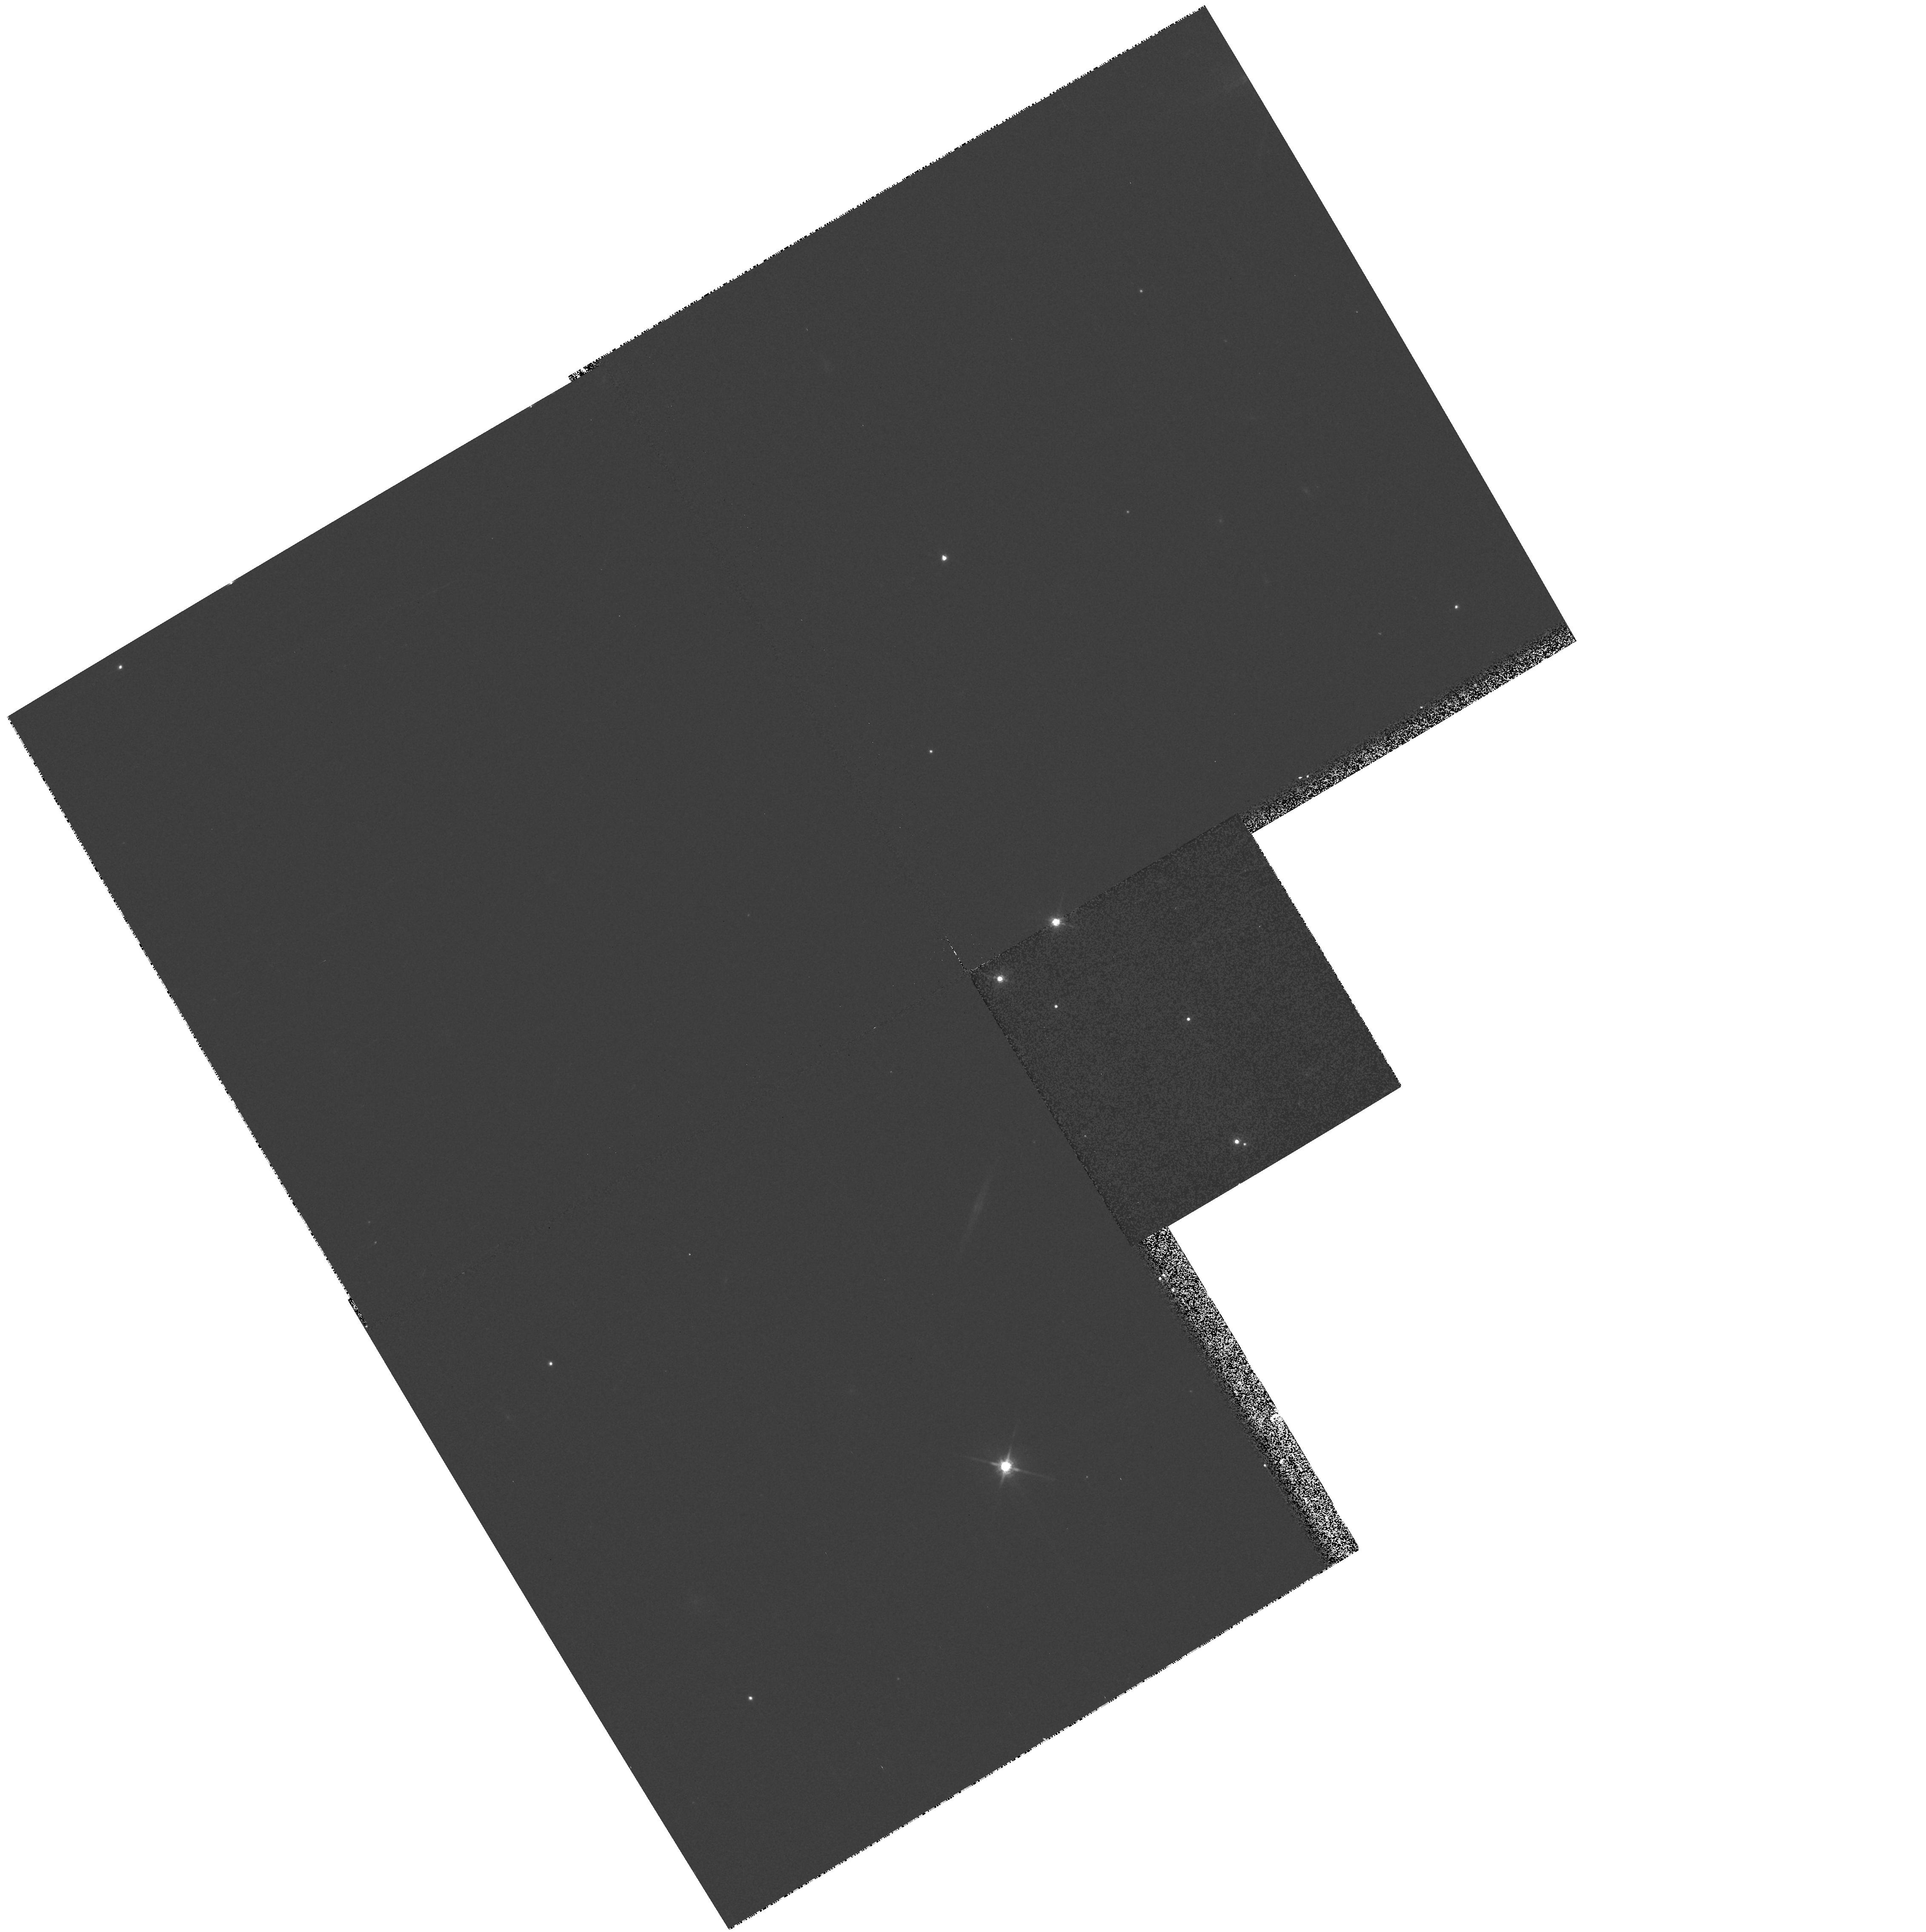
Target: CALAR3. Instrument: WFPC2/PC. Filter: F785LP. Exposure: 5 min. Observation ID: hst_8701_10_wfpc2_pc_f785lp_u63e10

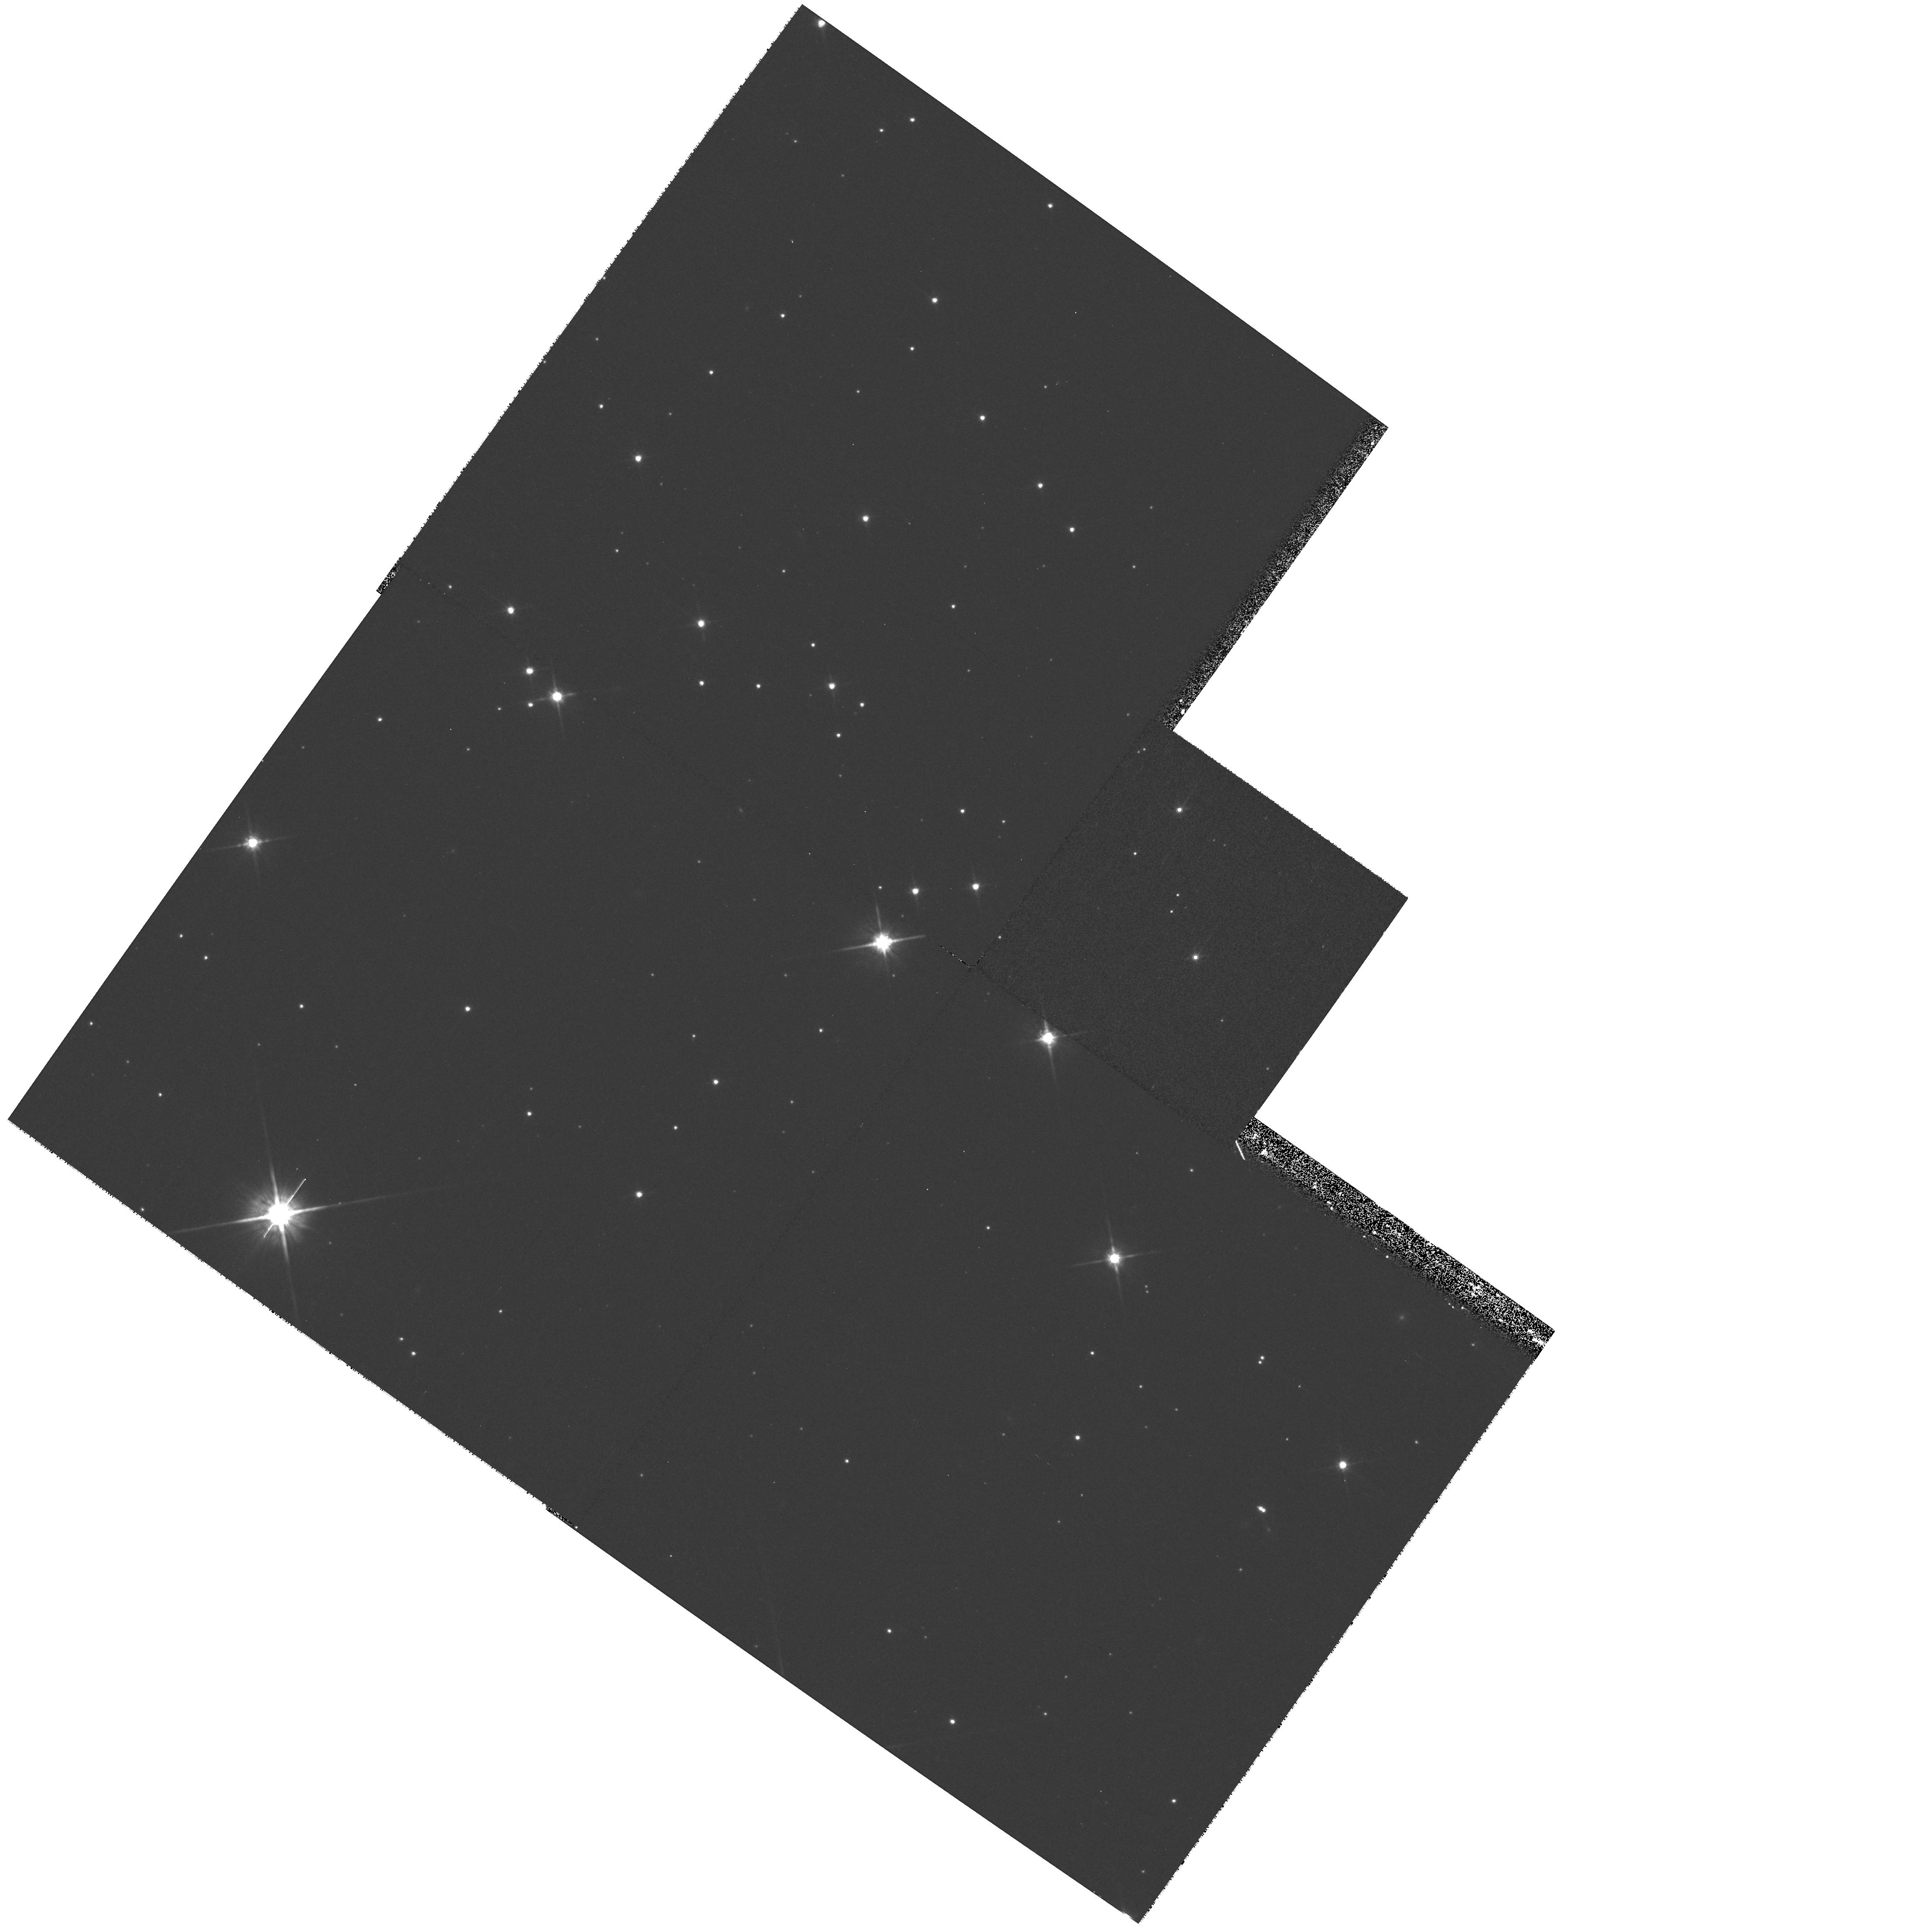
Target: AP323. Instrument: WFPC2/PC. Filter: F814W. Exposure: 10 min. Observation ID: hst_8701_39_wfpc2_pc_f814w_u63e39

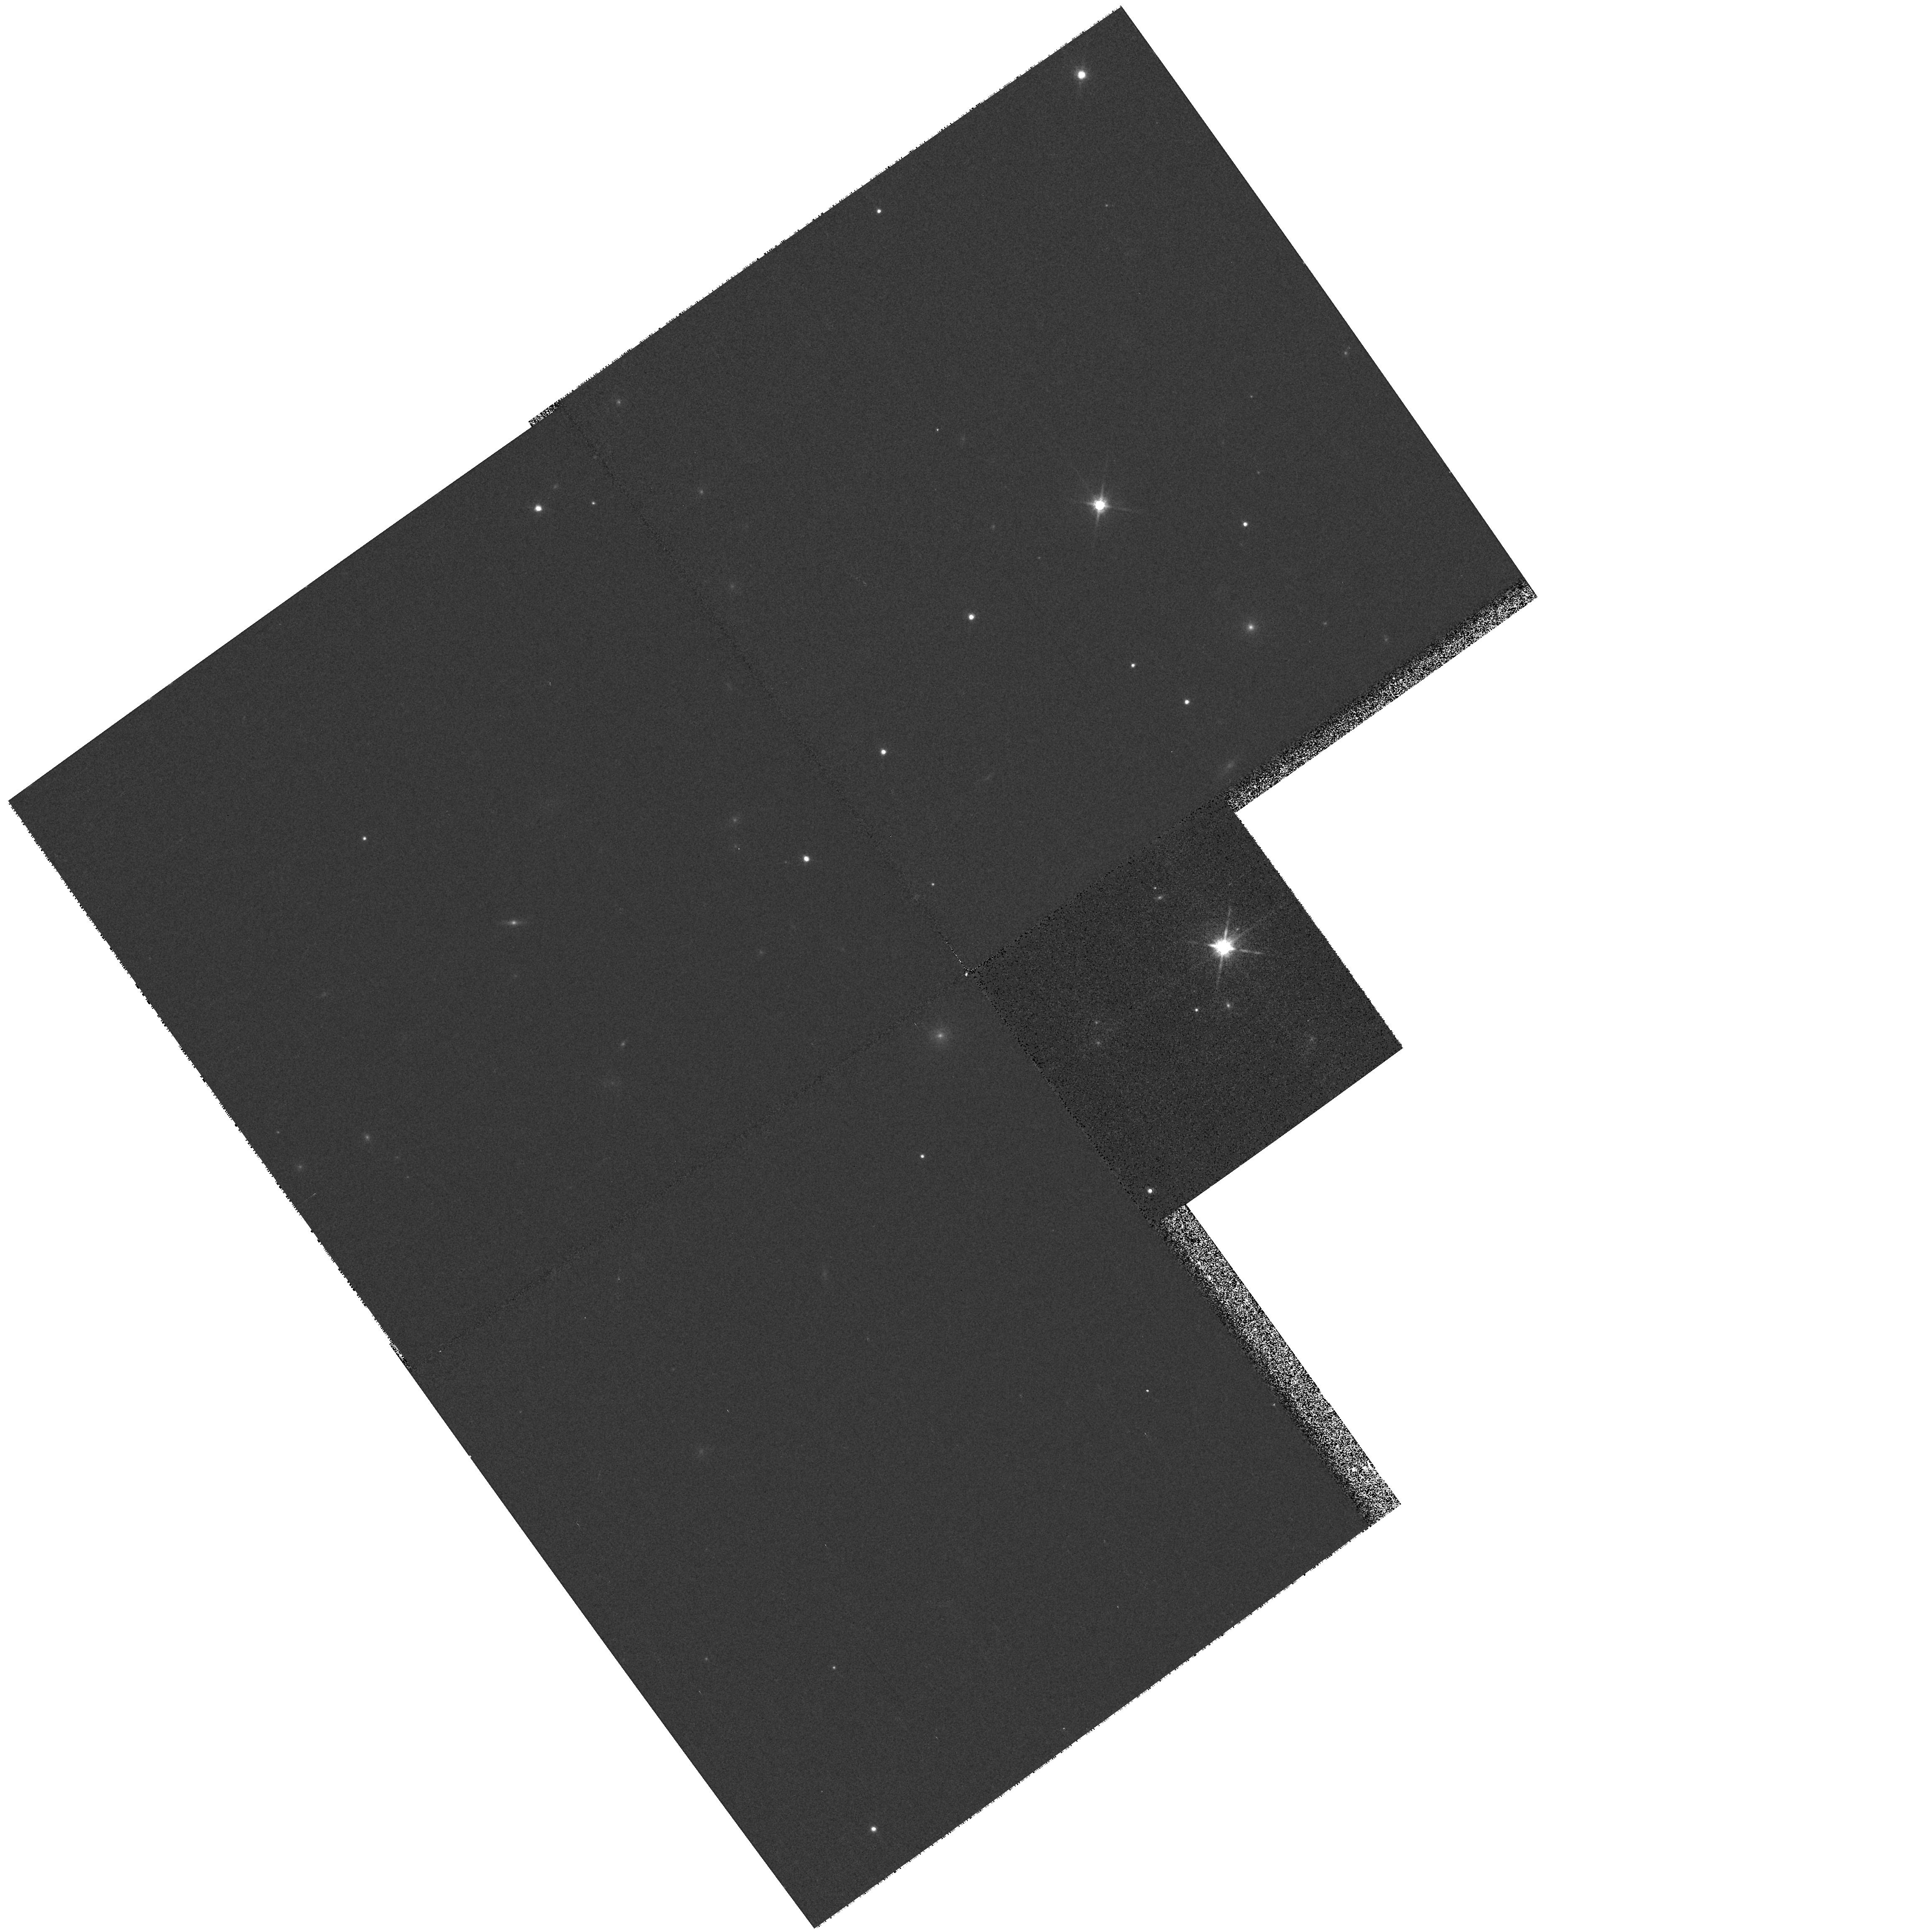
Target: NPL40. Instrument: WFPC2/PC. Filter: F785LP. Exposure: 5 min. Observation ID: hst_8701_03_wfpc2_pc_f785lp_u63e03

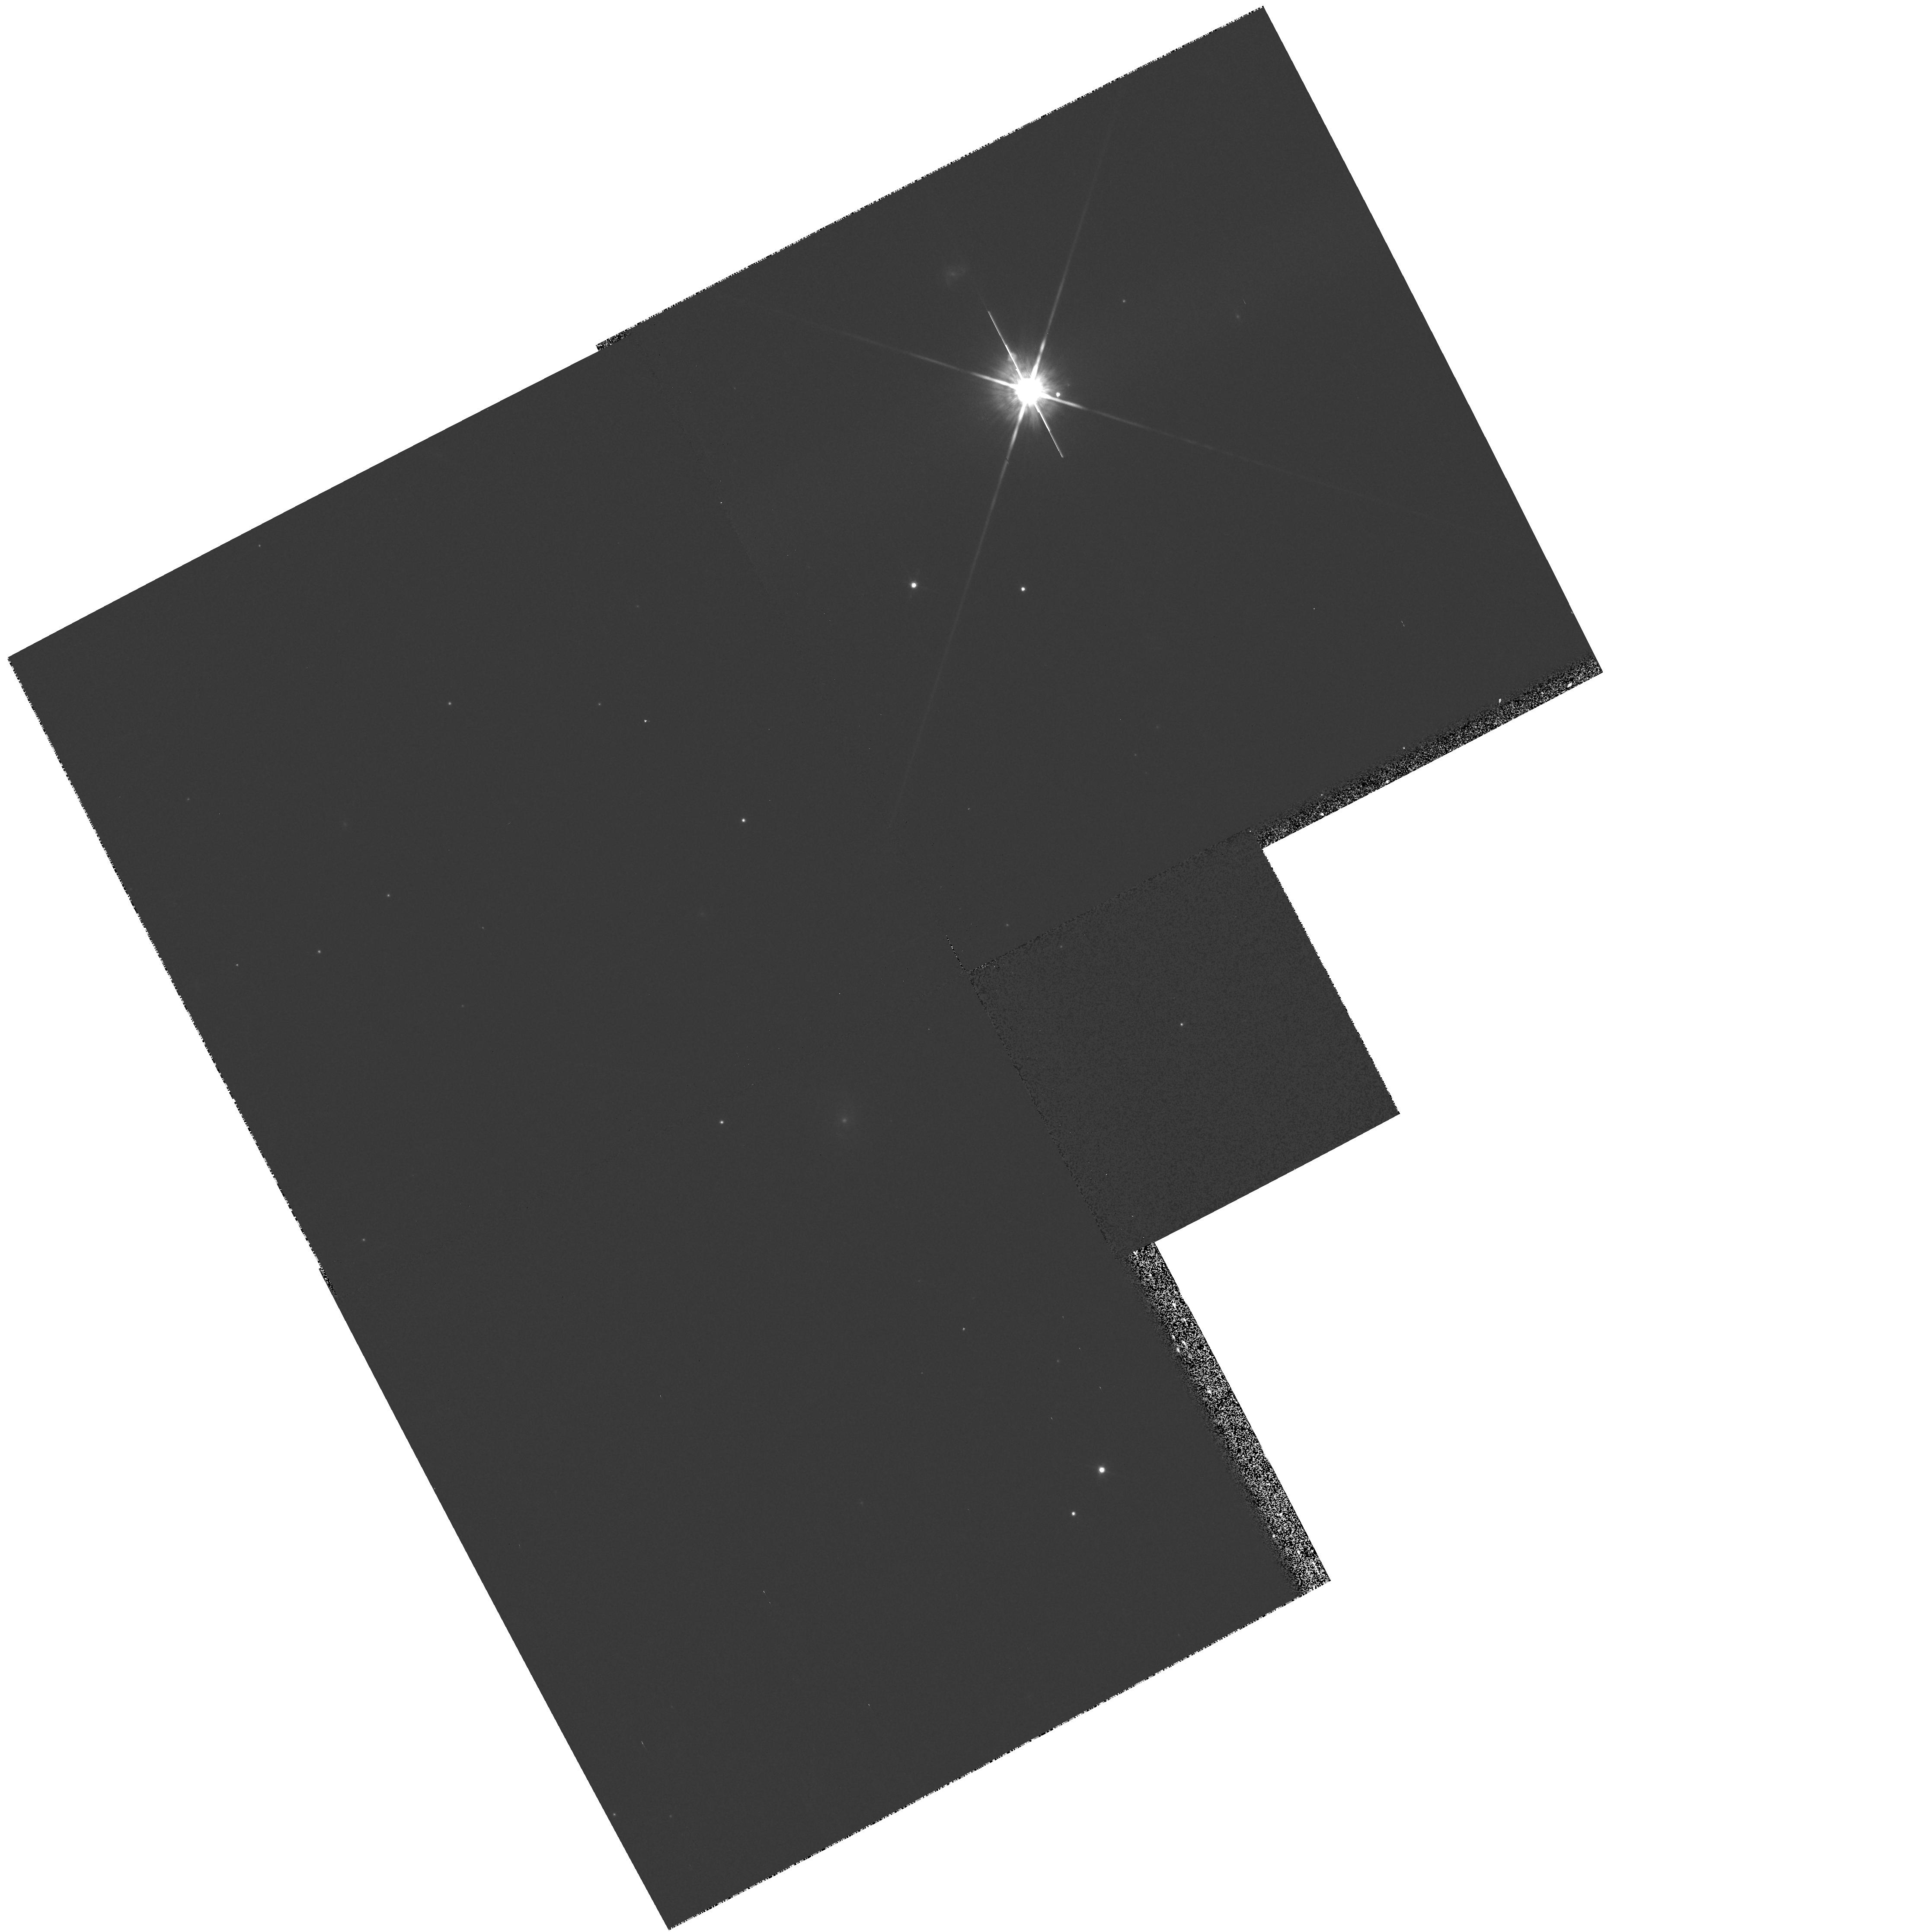
Target: ROQUE5. Instrument: WFPC2/PC. Filter: F785LP. Exposure: 5 min. Observation ID: hst_8701_20_wfpc2_pc_f785lp_u63e20

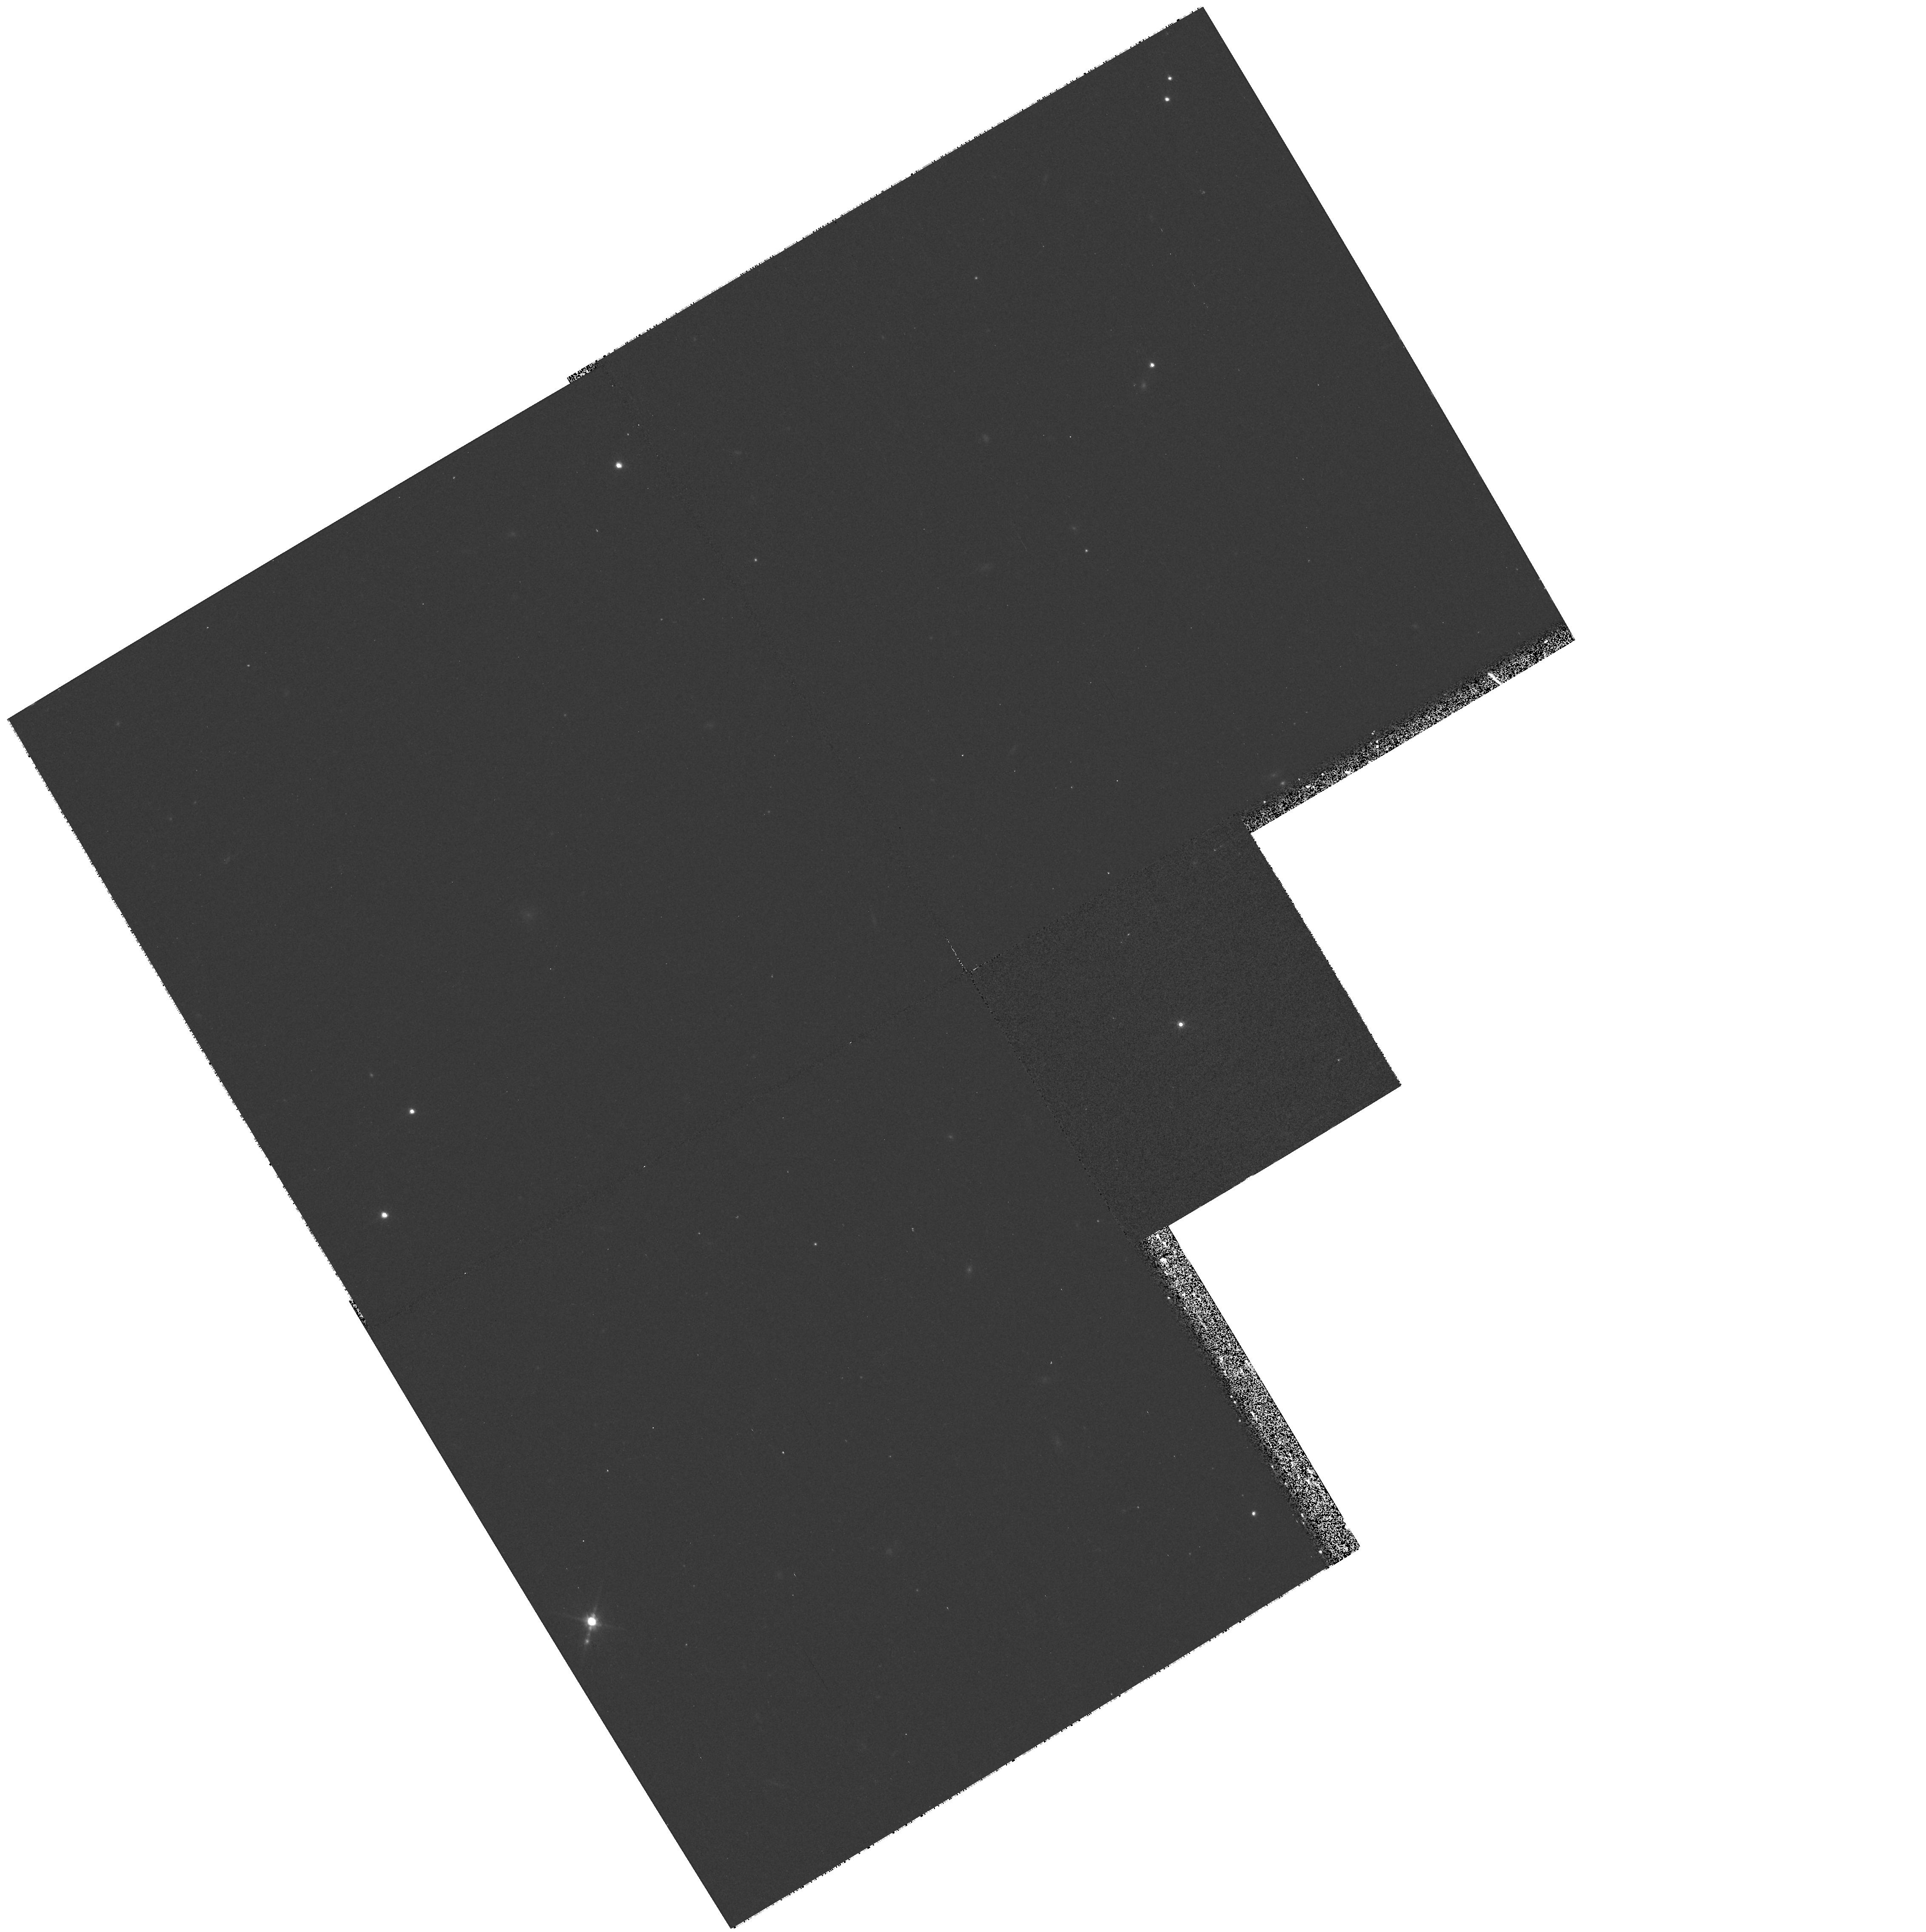
Target: HHCJ8. Instrument: WFPC2/PC. Filter: F814W. Exposure: 10 min. Observation ID: hst_8701_19_wfpc2_pc_f814w_u63e19

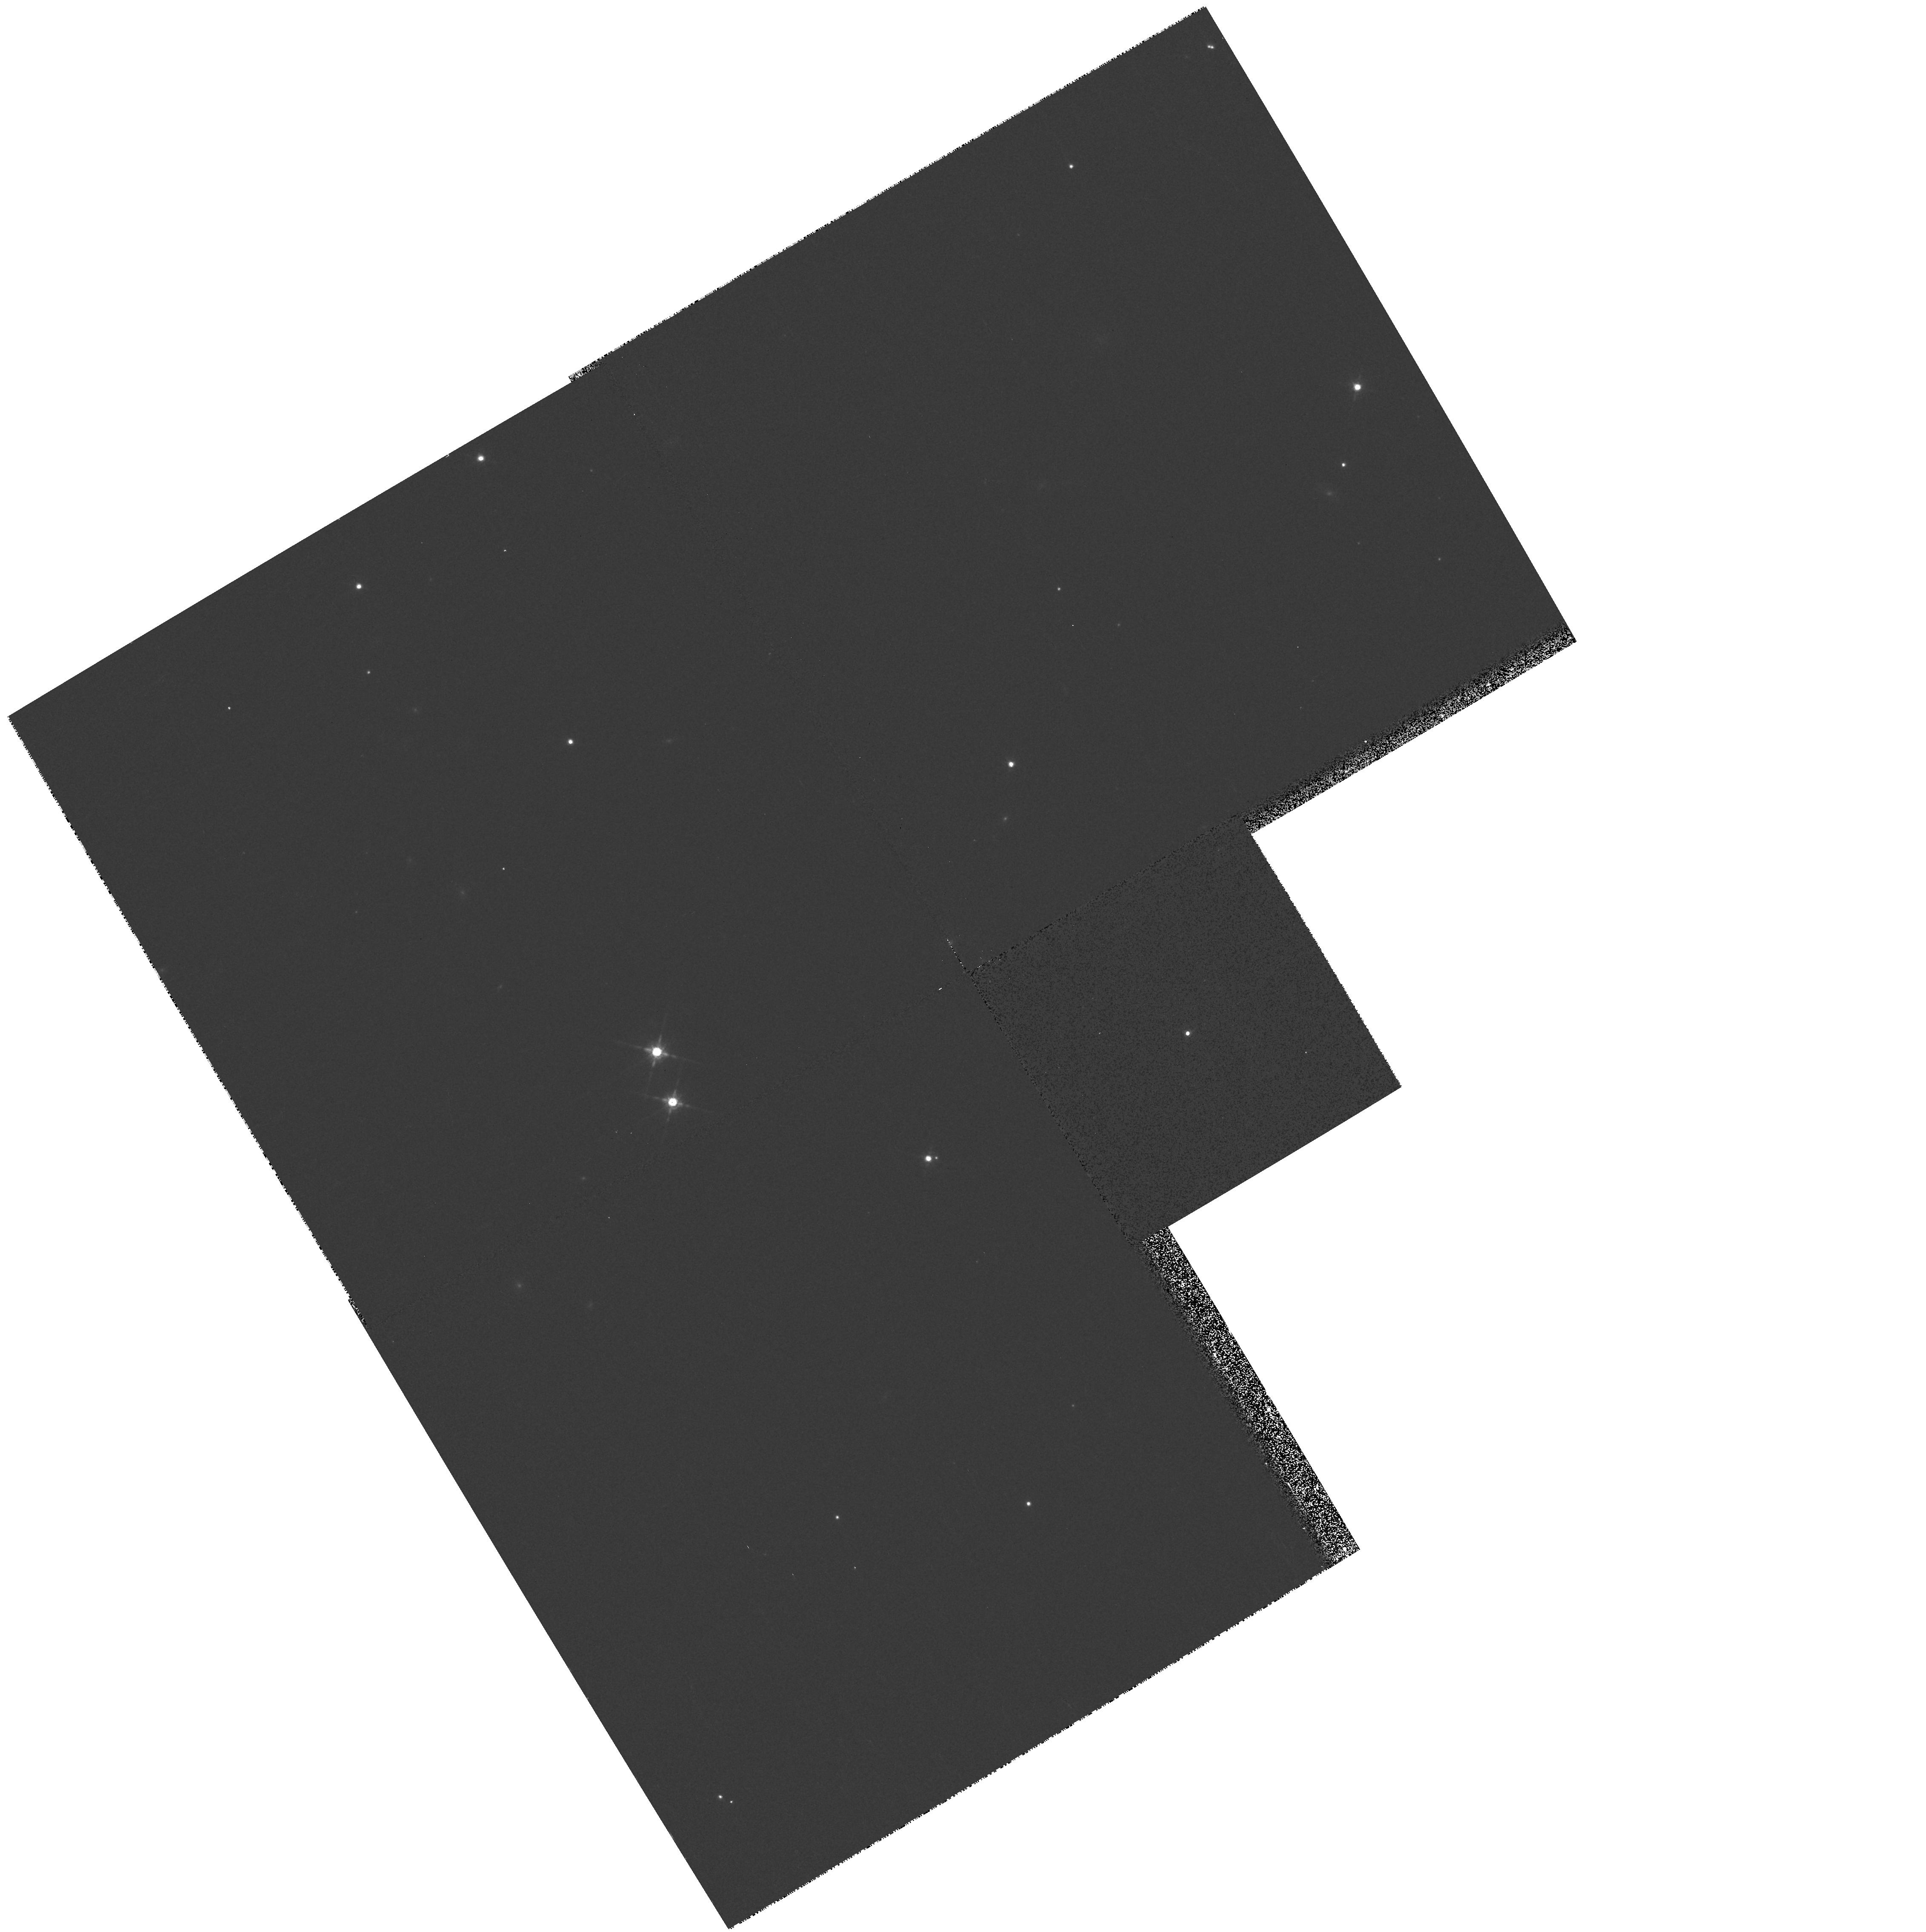
Target: HHCJ5. Instrument: WFPC2/PC. Filter: F785LP. Exposure: 5 min. Observation ID: hst_8701_16_wfpc2_pc_f785lp_u63e16

Multiplicity among Very-Low Mass Stars and Brown Dwarfs in Alpha Persei and the Pleiades (PI: Martin, Eduardo L.)

Open clusters provide excellent hunting grounds for brown dwarf (BD) searches. The AlphaPer and Pleiades clusters are young (80--120 Myr), nearby (120--175 pc), and have low extinction. They are cosidered to be the best-suited places to study the Substellar Mass Function (SMF). A dozen of cool faint AlphaPer and Pleiades members have been confirmed as ``bona-fide'' BDs with the lithium test. By comparison with those, about 60 very good cluster BD candiates are currently known. The Pleiades SMF obtained using the most recent deep large CCD surveys indicates that BDs are quite numerous but do not make a significant contribution to the total cluster mass. One of the main uncertainties of the SMF is the effect of binary corrections. We propose a WFPC2 search for faint companions to very low-mass cluster stars and BDs. We will use any identified companions to provide empirical constraints on BD evolutionary models, to test our ideas about fragmentation in molecular clouds, and to correct the SMF. The sensitivity of WFPC2 shows that we can readily detect secondaries with masses of about 25 Jupiters orbiting at about 40 AU from our targets. Companions with masses of about 15 Jupiters can be detected at separations of 80 AU.